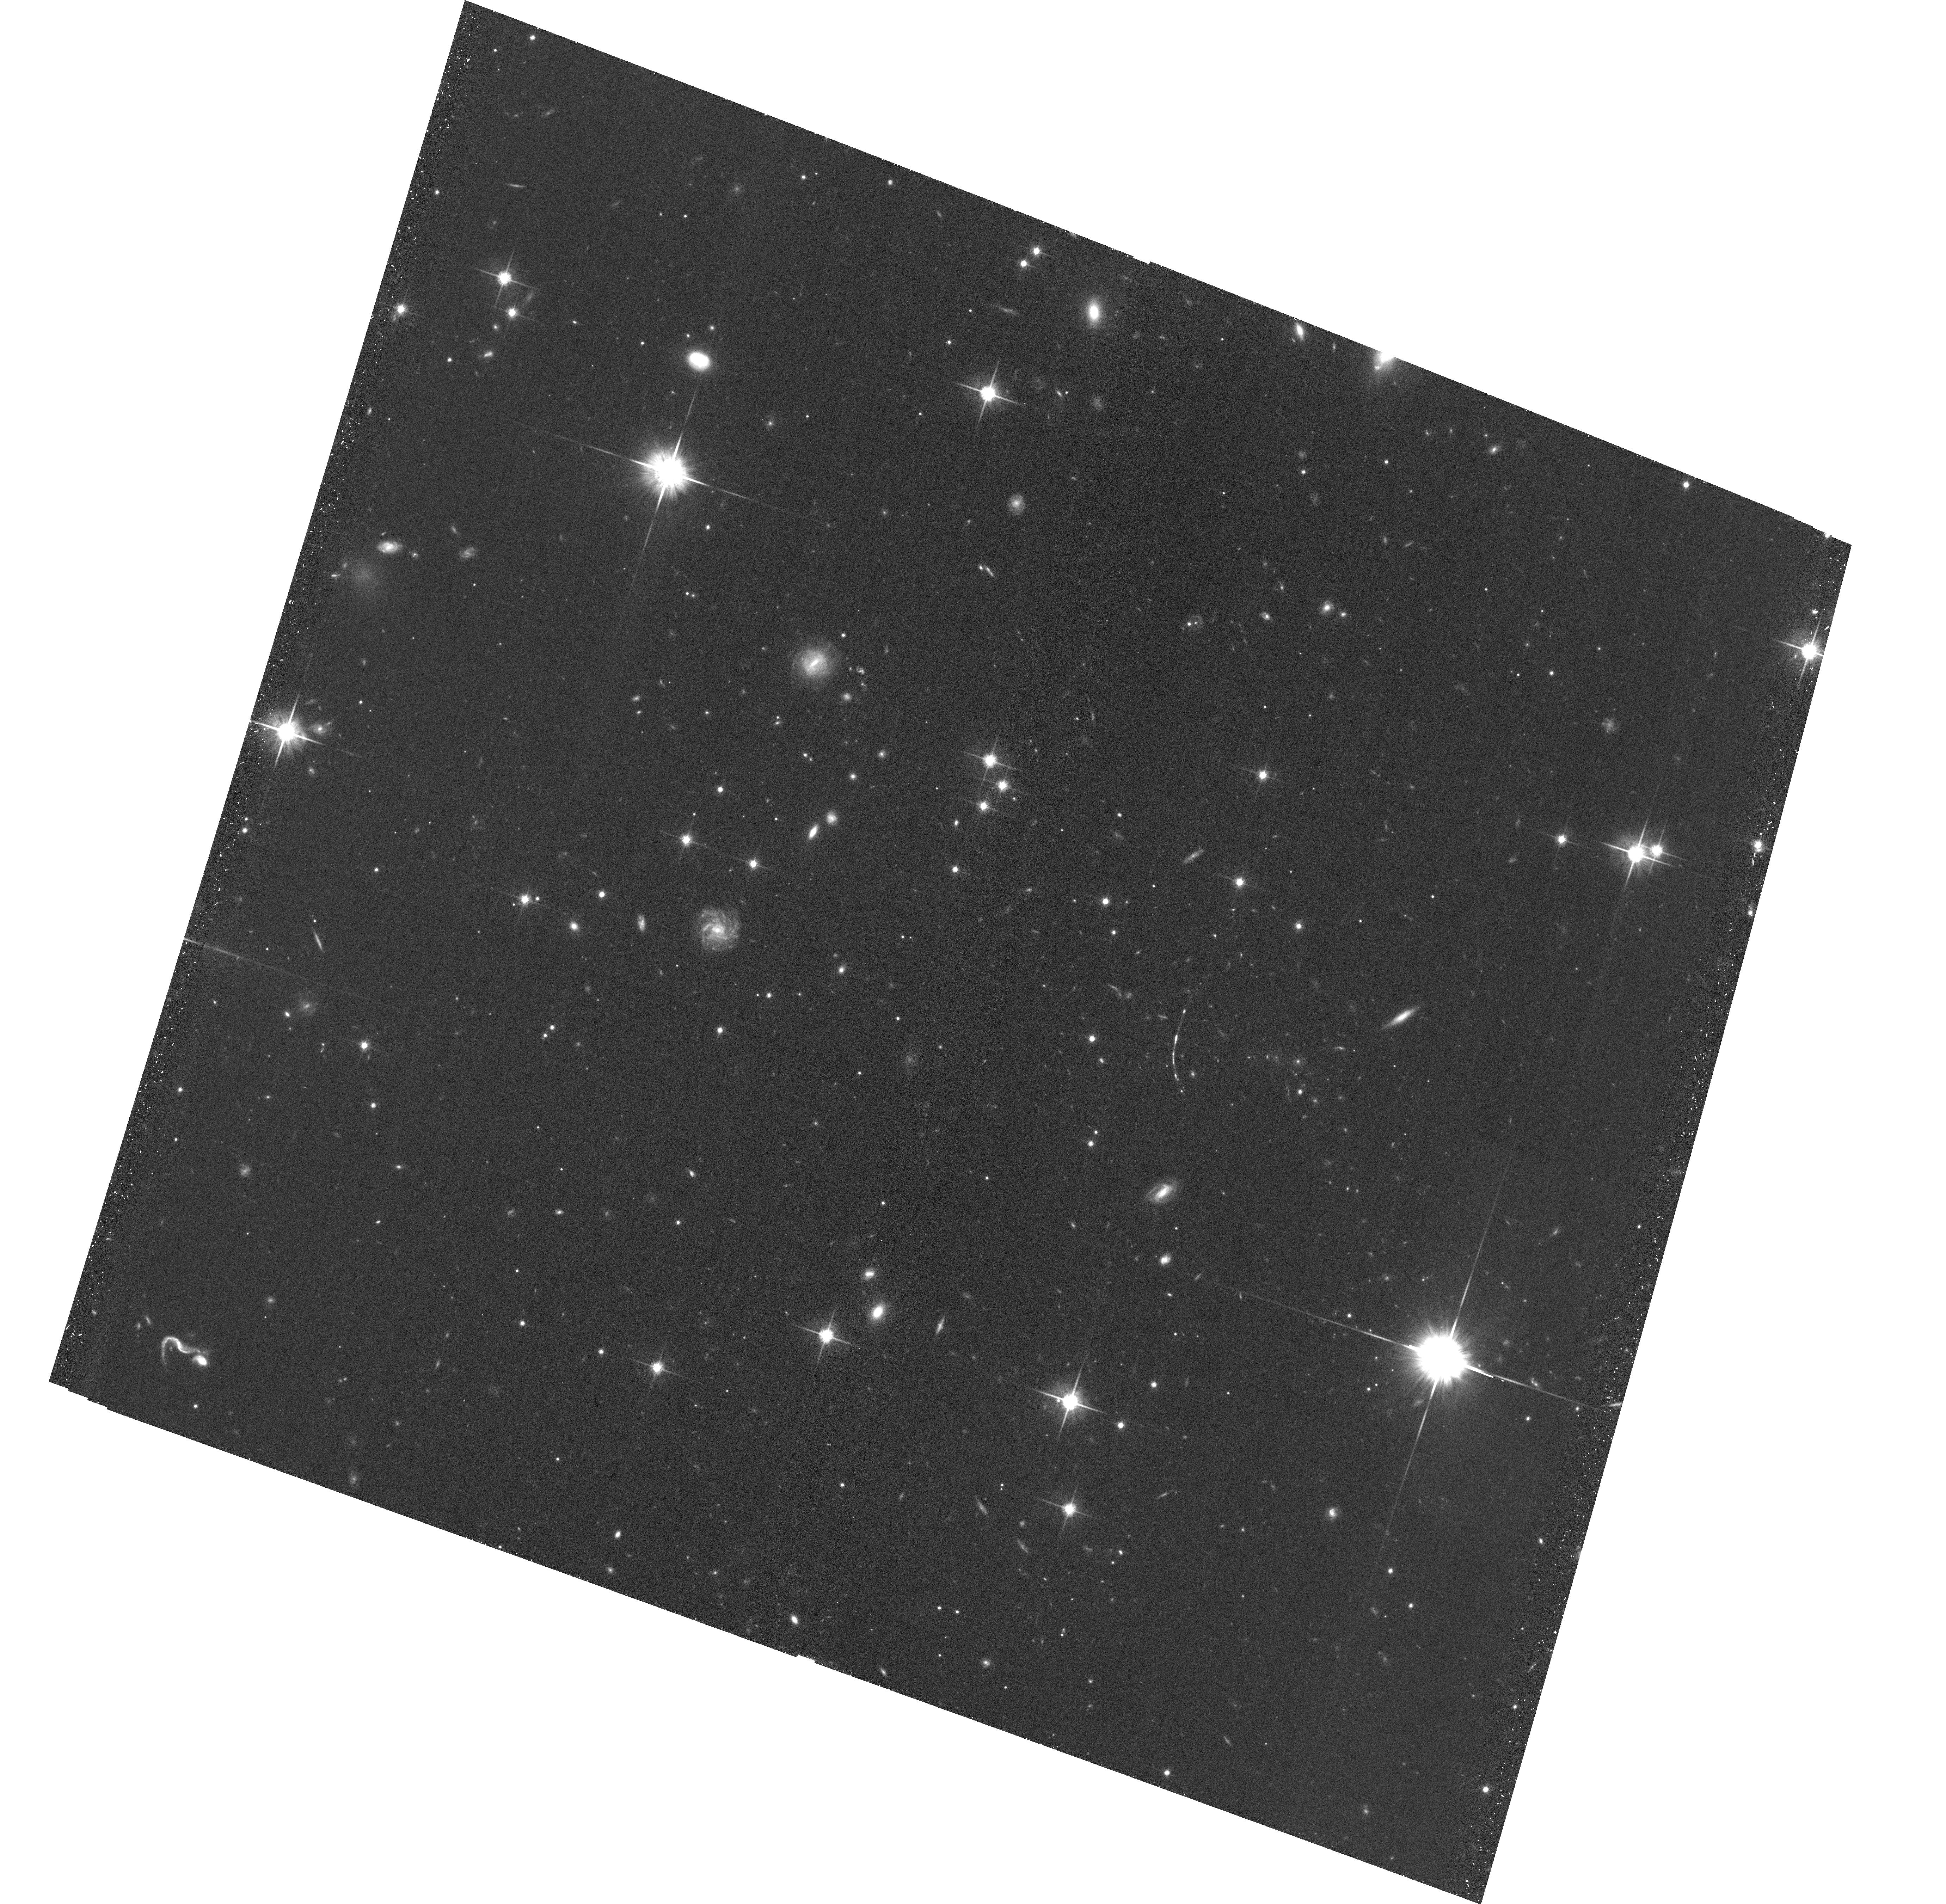
Target: J2129-0126. Instrument: ACS/WFC. Filter: F814W. Exposure: 31 min. Observation ID: hst_16444_01_acs_wfc_f814w_jeie01

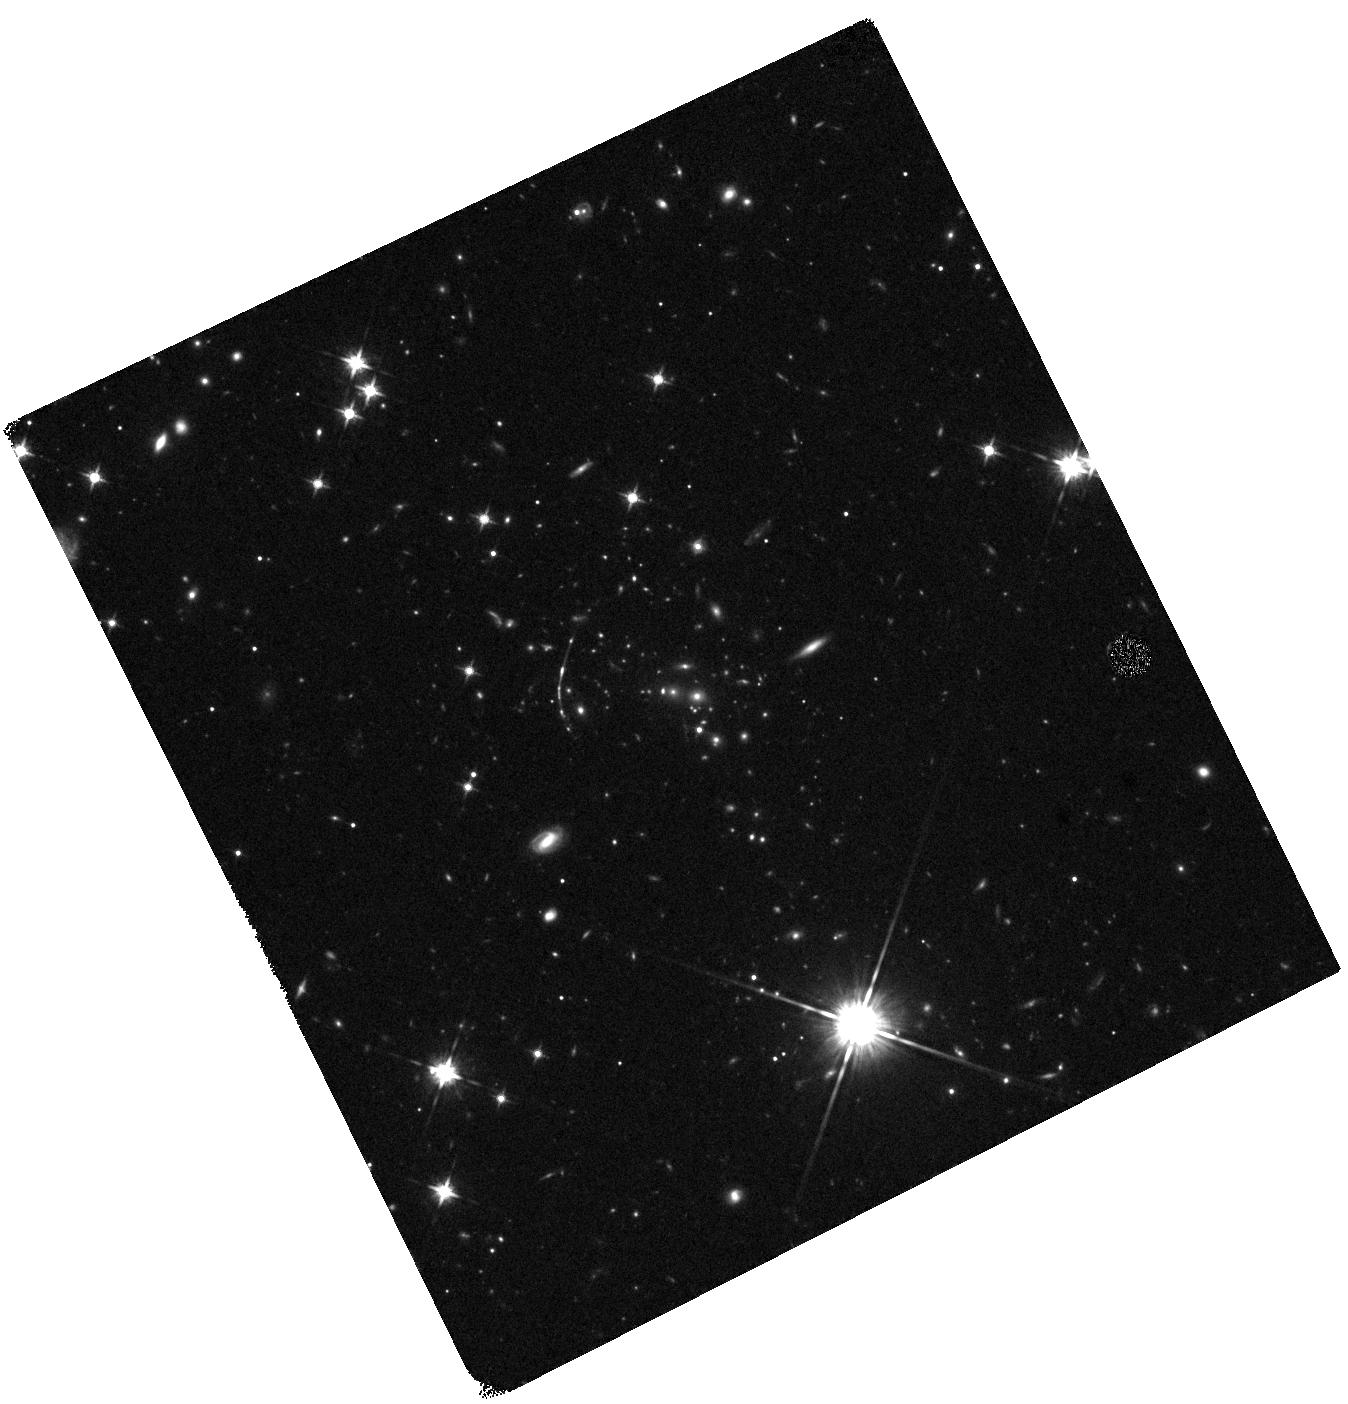
Target: J2129-0126. Instrument: WFC3/IR. Filter: F125W. Exposure: 19 min. Observation ID: hst_16444_02_wfc3_ir_f125w_ieie02

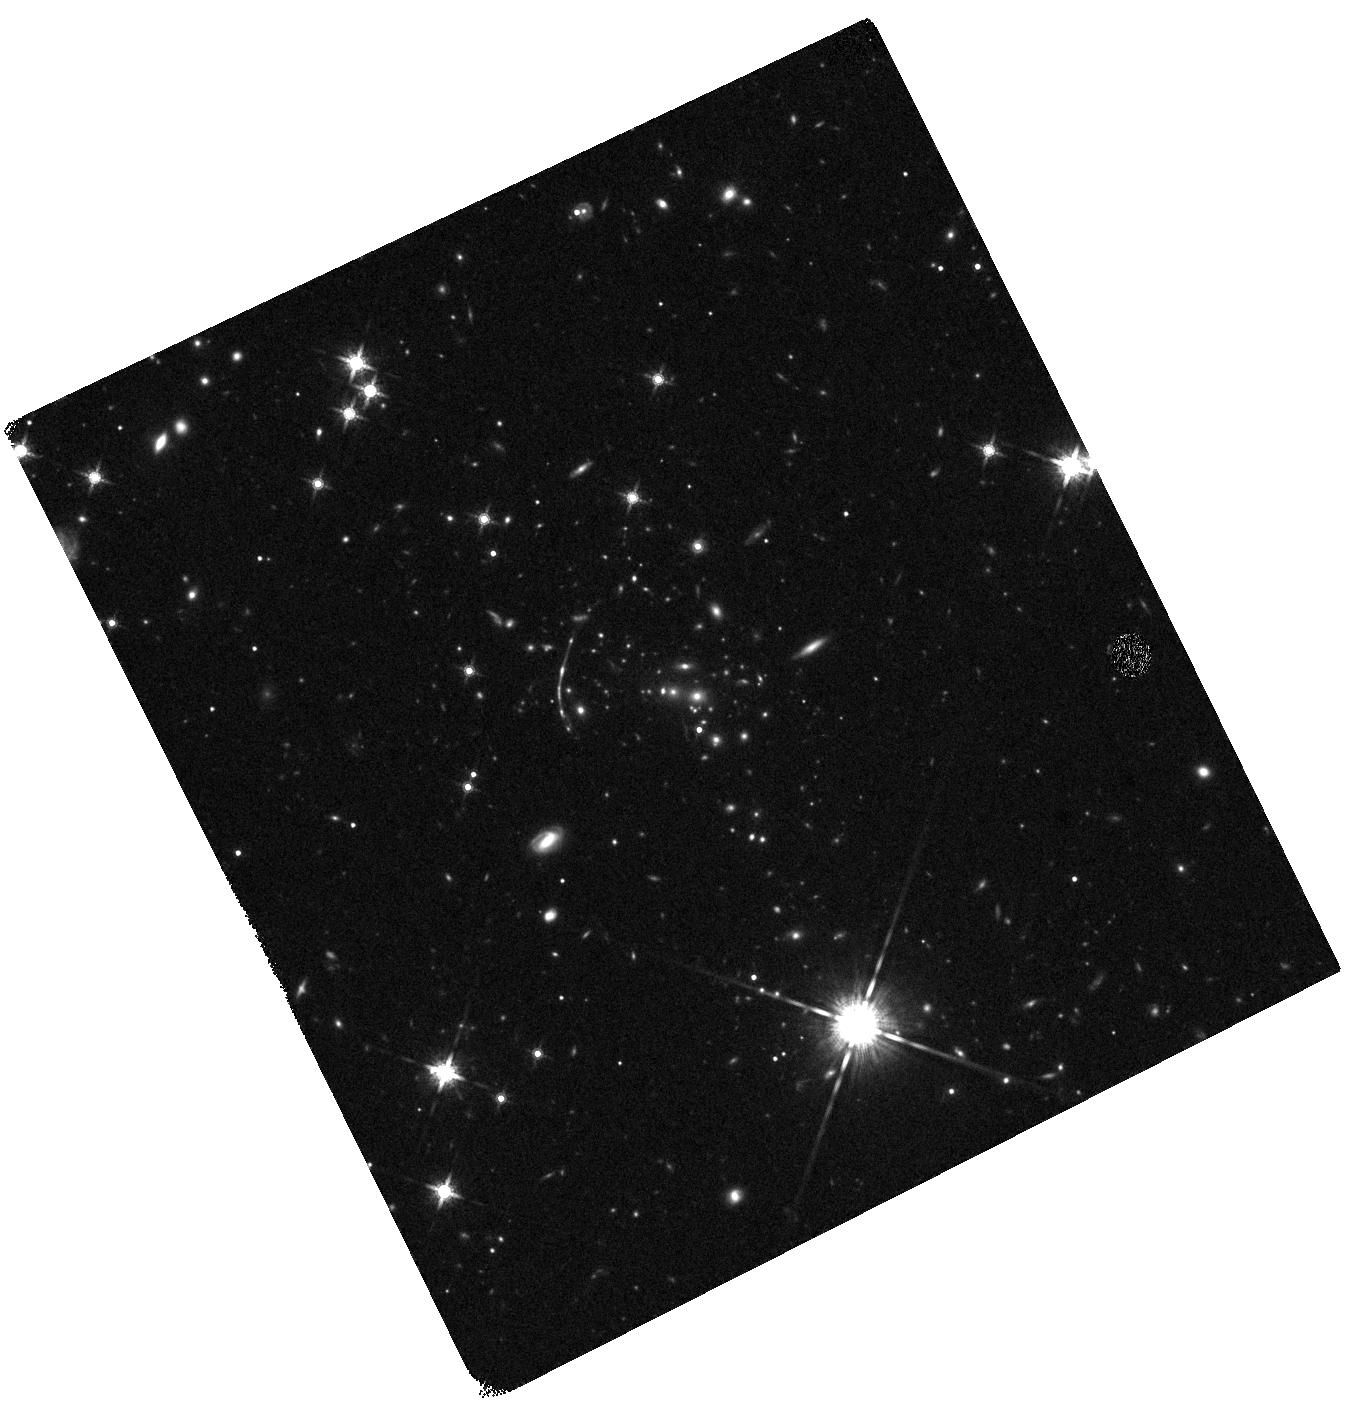
Target: J2129-0126. Instrument: WFC3/IR. Filter: F160W. Exposure: 19 min. Observation ID: hst_16444_02_wfc3_ir_f160w_ieie02

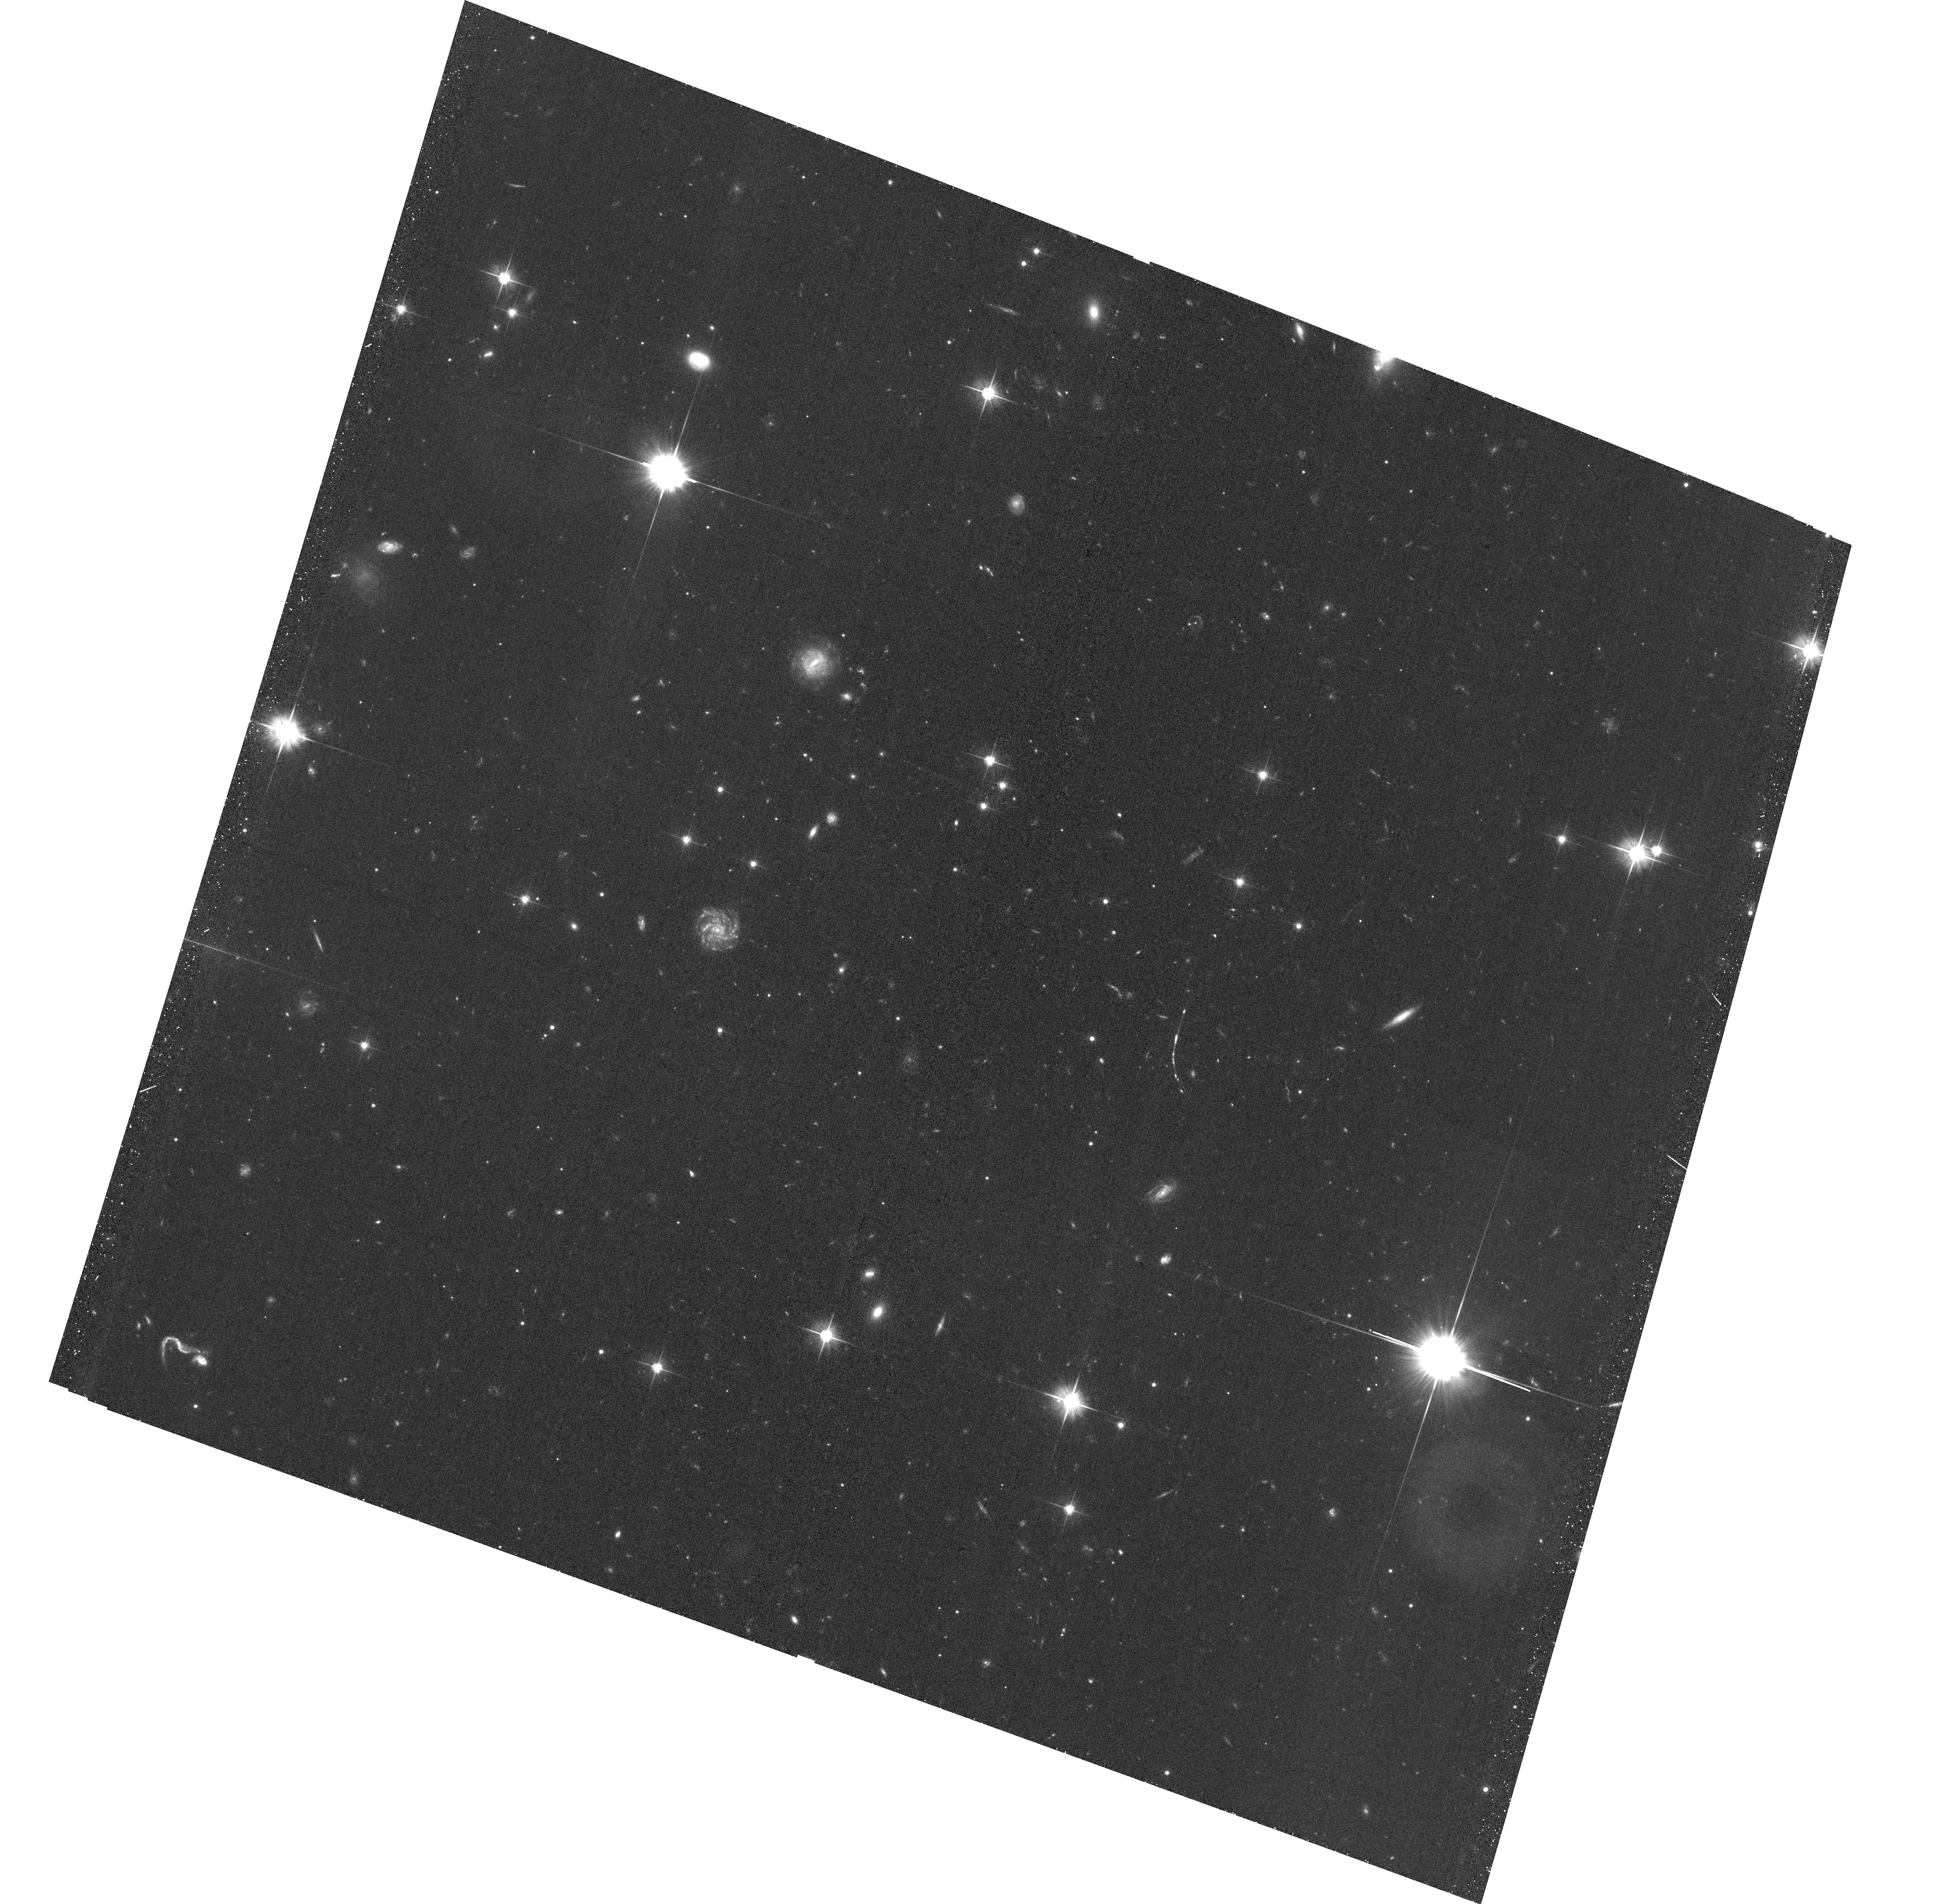
Target: J2129-0126. Instrument: ACS/WFC. Filter: F606W. Exposure: 34 min. Observation ID: hst_16444_01_acs_wfc_f606w_jeie01

A bright arc behind an extreme cluster lens at z=1.5 (PI: Dahle, Haakon)

In August 2020 we obtained spectroscopic confirmation of a gravitationally lensed arc at z=3.29 which is exceptionally bright. At its redshift, or higher, it is the brightest arc known. The galaxy cluster responsible for the lensing is also extraordinary: The cluster redshift is z=1.5 and the arc is seen at a large angular radius of 18", more extreme than any previously known cluster lens at these redshifts. The bright lensed source with a spectroscopically measured redshift provides a unique opportunity to use strong lensing to accurately constrain a cluster mass distribution at an early epoch where such measurements have previously not been possible. Through a modest investment of 3 HST orbits, this programme will both produce significant results on its own and be timely preparation for future observations of an extraordinary lensed source and lensing cluster in the coming JWST era.